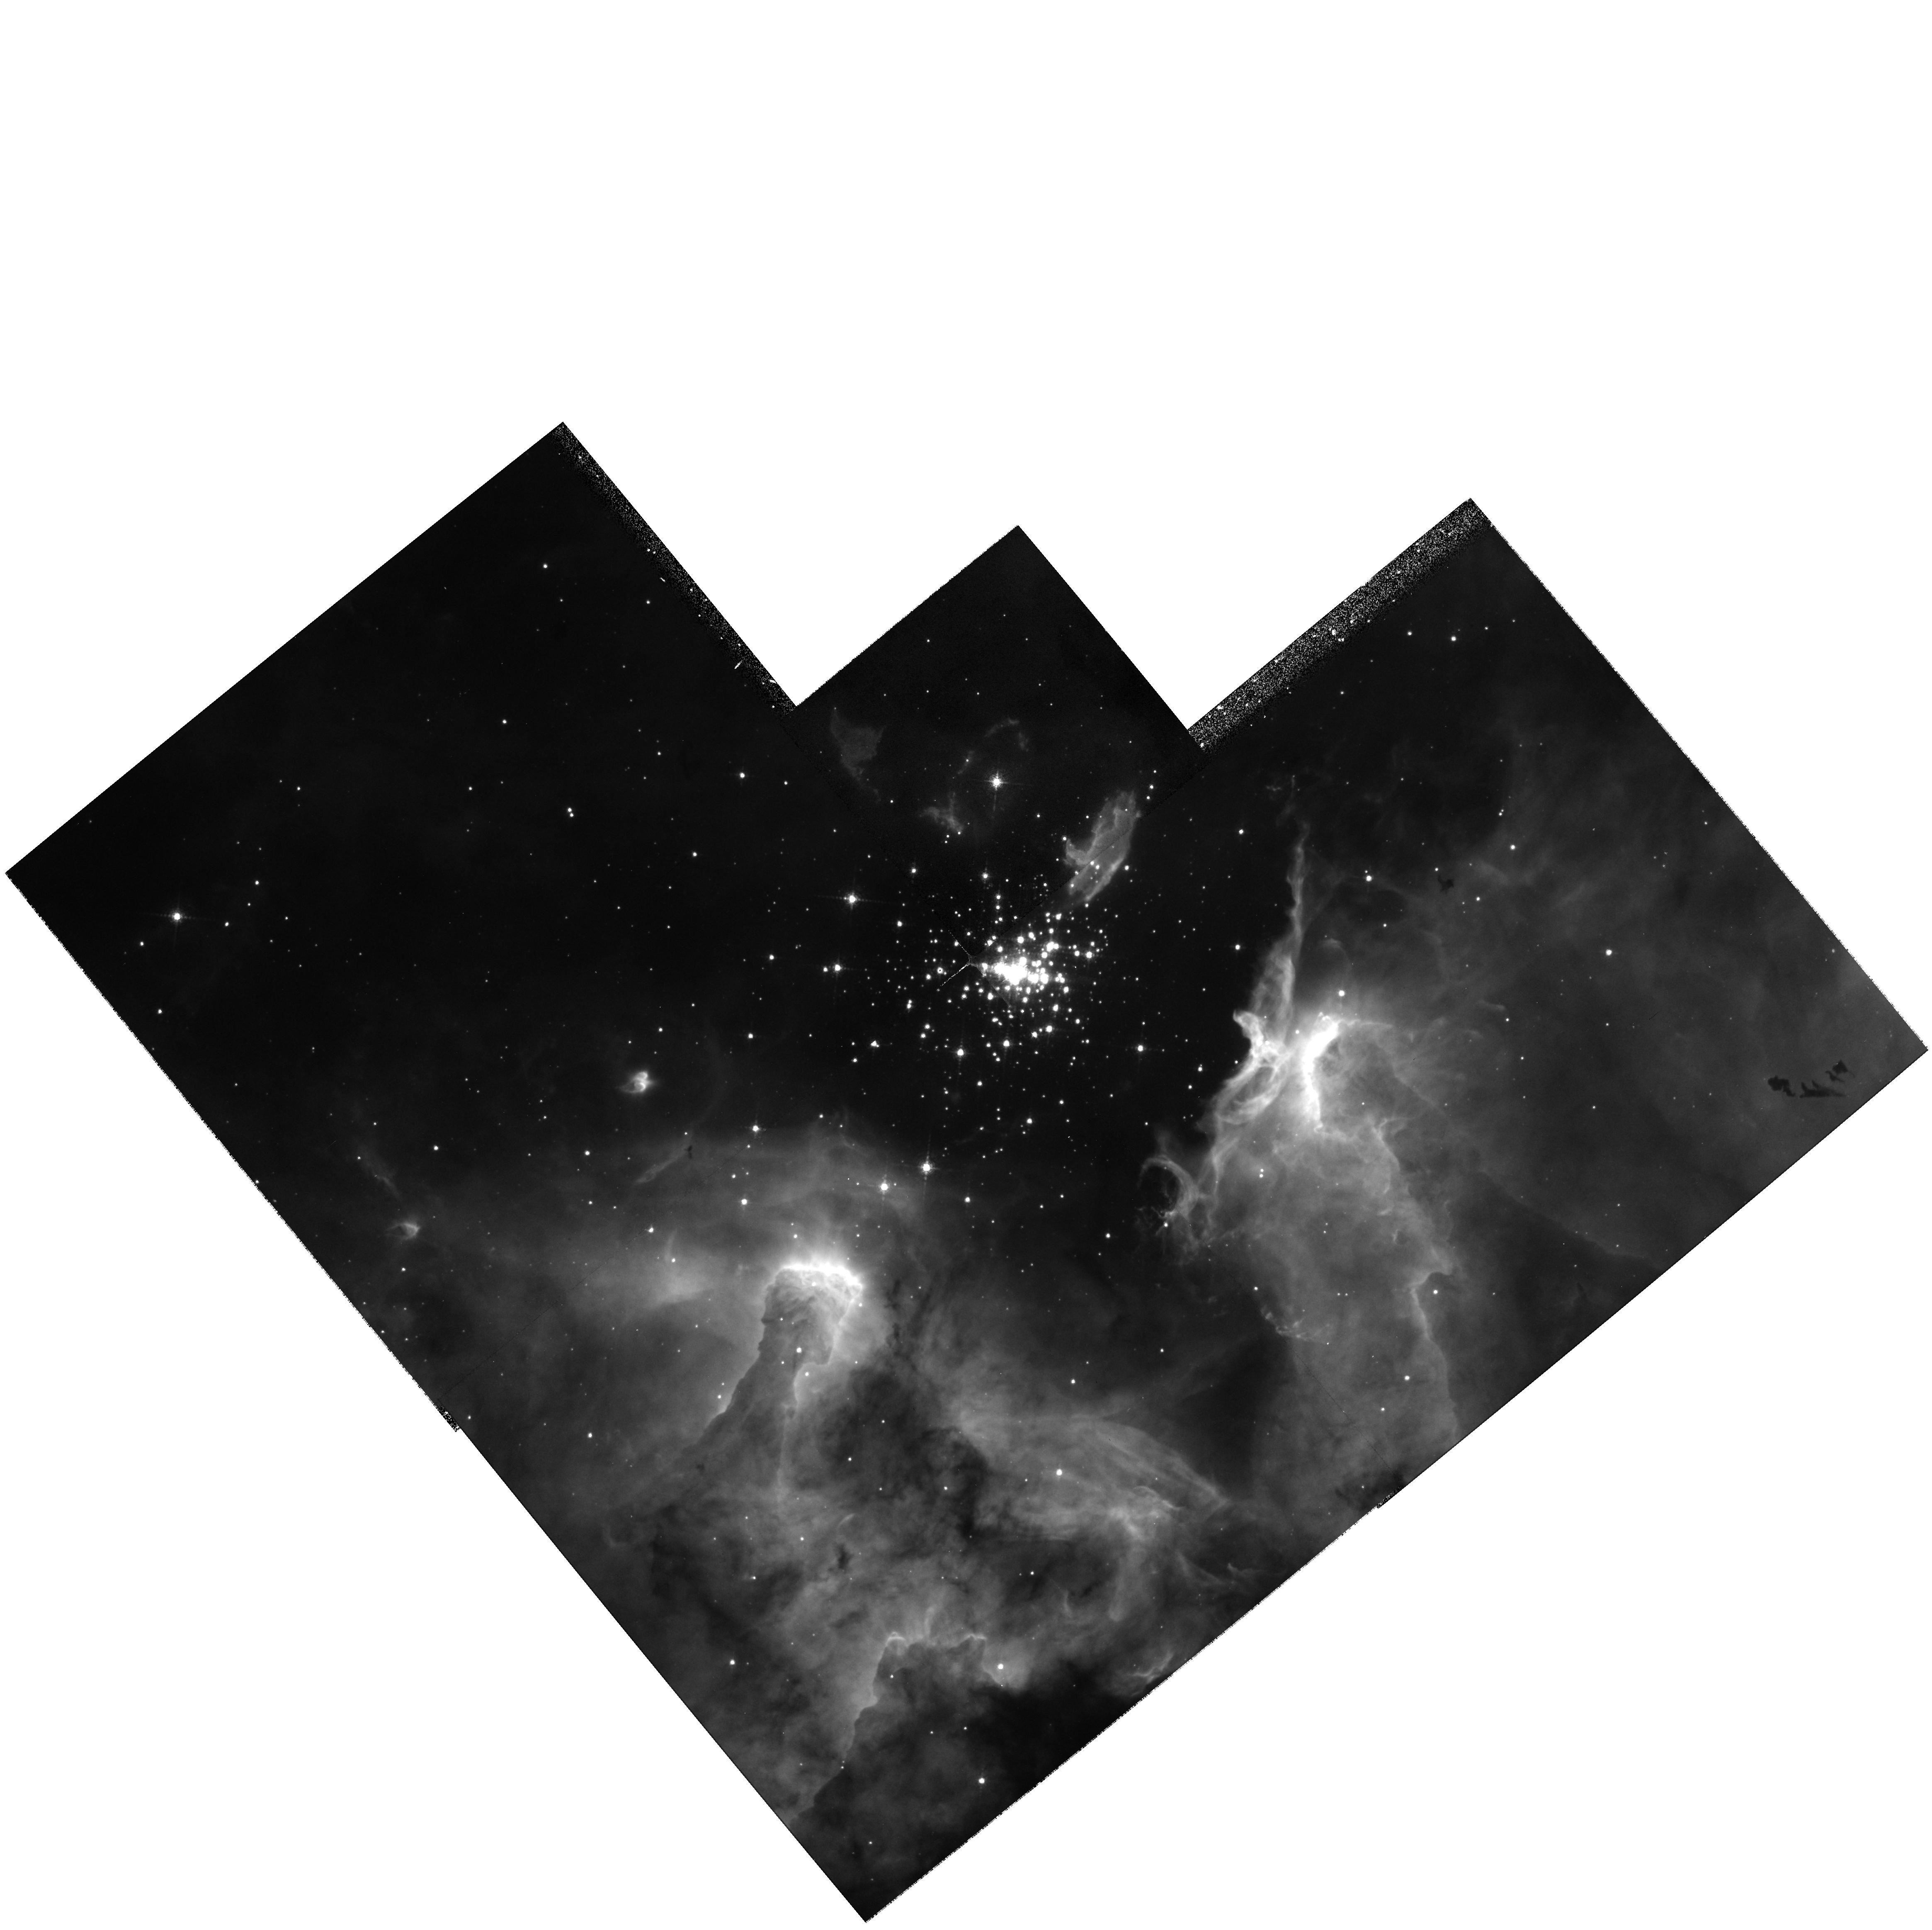
Target: SHER-25
Instrument: WFPC2/PC
Filter: F656N
Exposure: 17 min
Observation ID: hst_7373_01_wfpc2_pc_f656n_u50o01

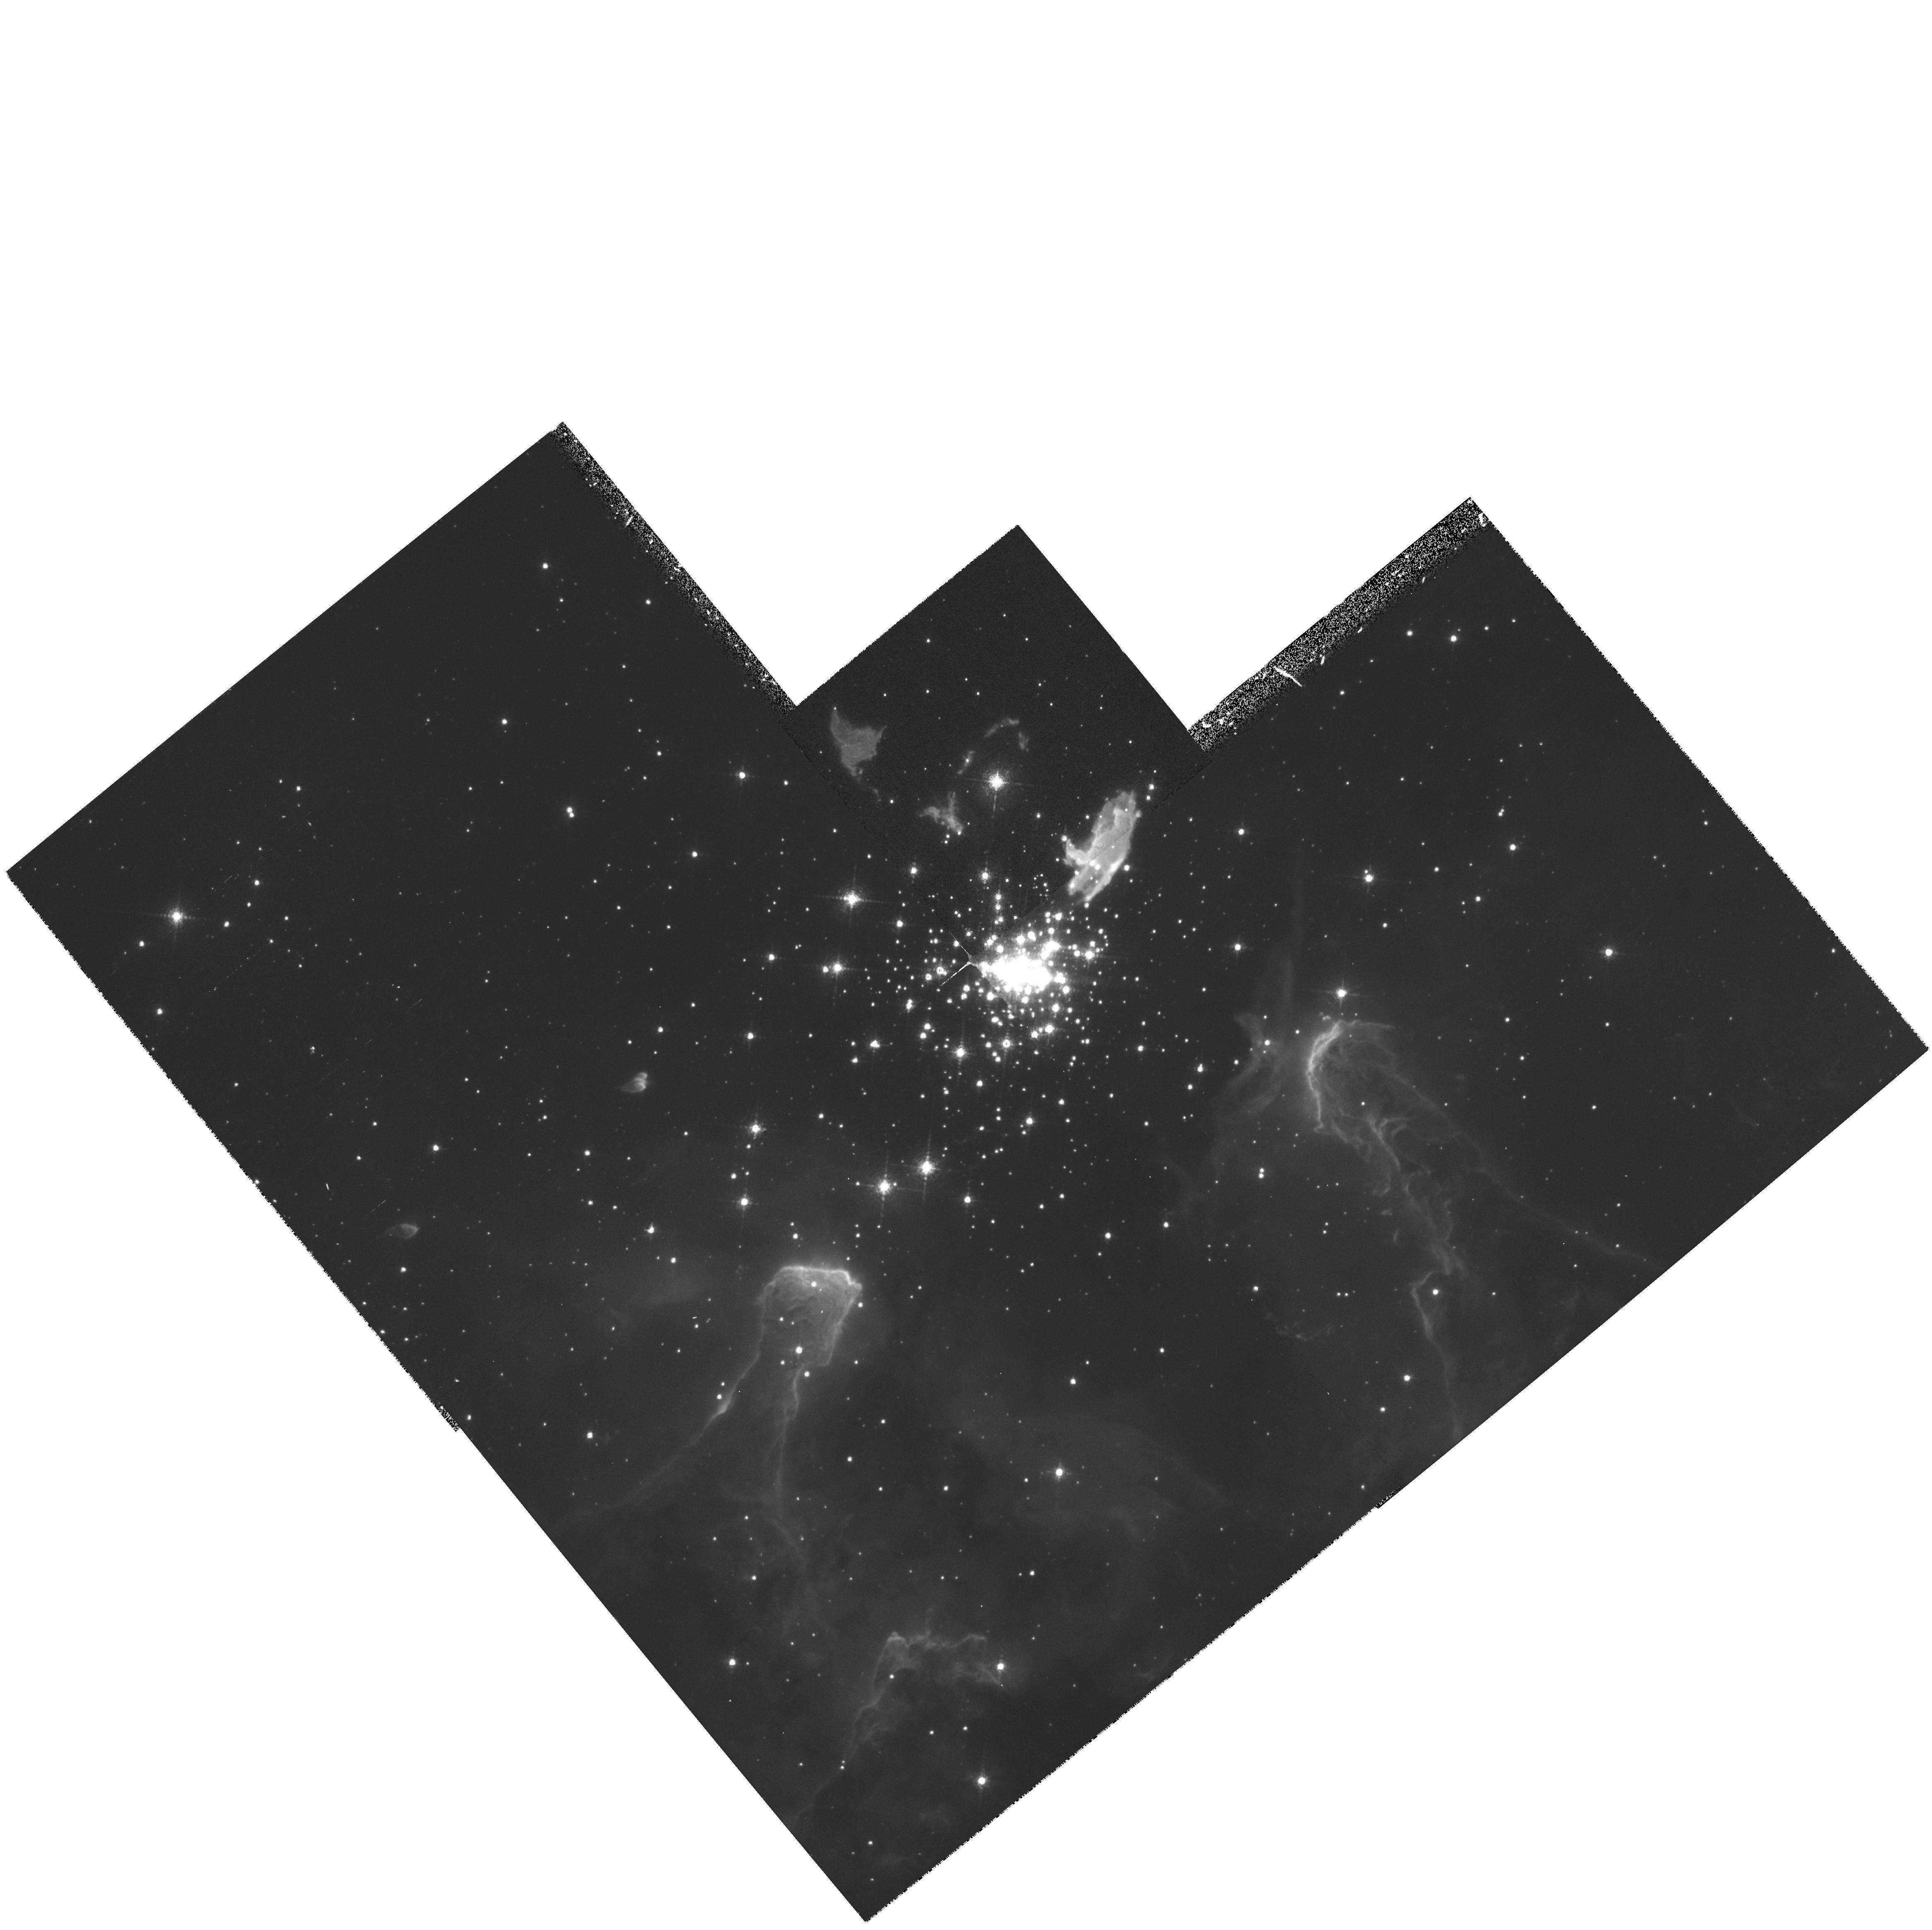
Target: SHER-25
Instrument: WFPC2/PC
Filter: F658N
Exposure: 20 min
Observation ID: hst_7373_01_wfpc2_pc_f658n_u50o01

Sher 25 in NGC 3603: A Galactic counterpart of SN 1987 As progenitor (PI: Grebel, Eva K.)

The B1.5 supergiant Sher 25 in the Galactic giant H II region NGC 3603 shows a circumstellar ring and bipolar outflow filaments similar to the ring structures detected around SN 1987 A. The star itself resembles Sk-69 202, the progenitor of SN 1987 A. Our ground-based optical observations revealed a complex circumstellar environment with a clumpy ring and a bipolar nebula around Sher 25. This ring is similar to that around SN 1987 A in both size and morphology. Follow-up high-resolution spectroscopy showed a high N II/H-alpha ratio, indicating a nitrogen enrichment in the nebula around Sher 25. Sher 25 must be a post-red supergiant and hence at similar evolutionary stage as Sk-69 202 was. We request Planetary Camera images of Sher 25's circumstellar nebula in the H-alpha and N II lines. These images allow us to study a Galactic counterpart of SN 1987 A's ring with a resolution of 0.003 pc. The detailed structure of Sher 25's circumstellar nebula will be compared to wind-interaction models in order to determine its mass loss history and the dominant type of instability responsible for the fragmentation of the ring.